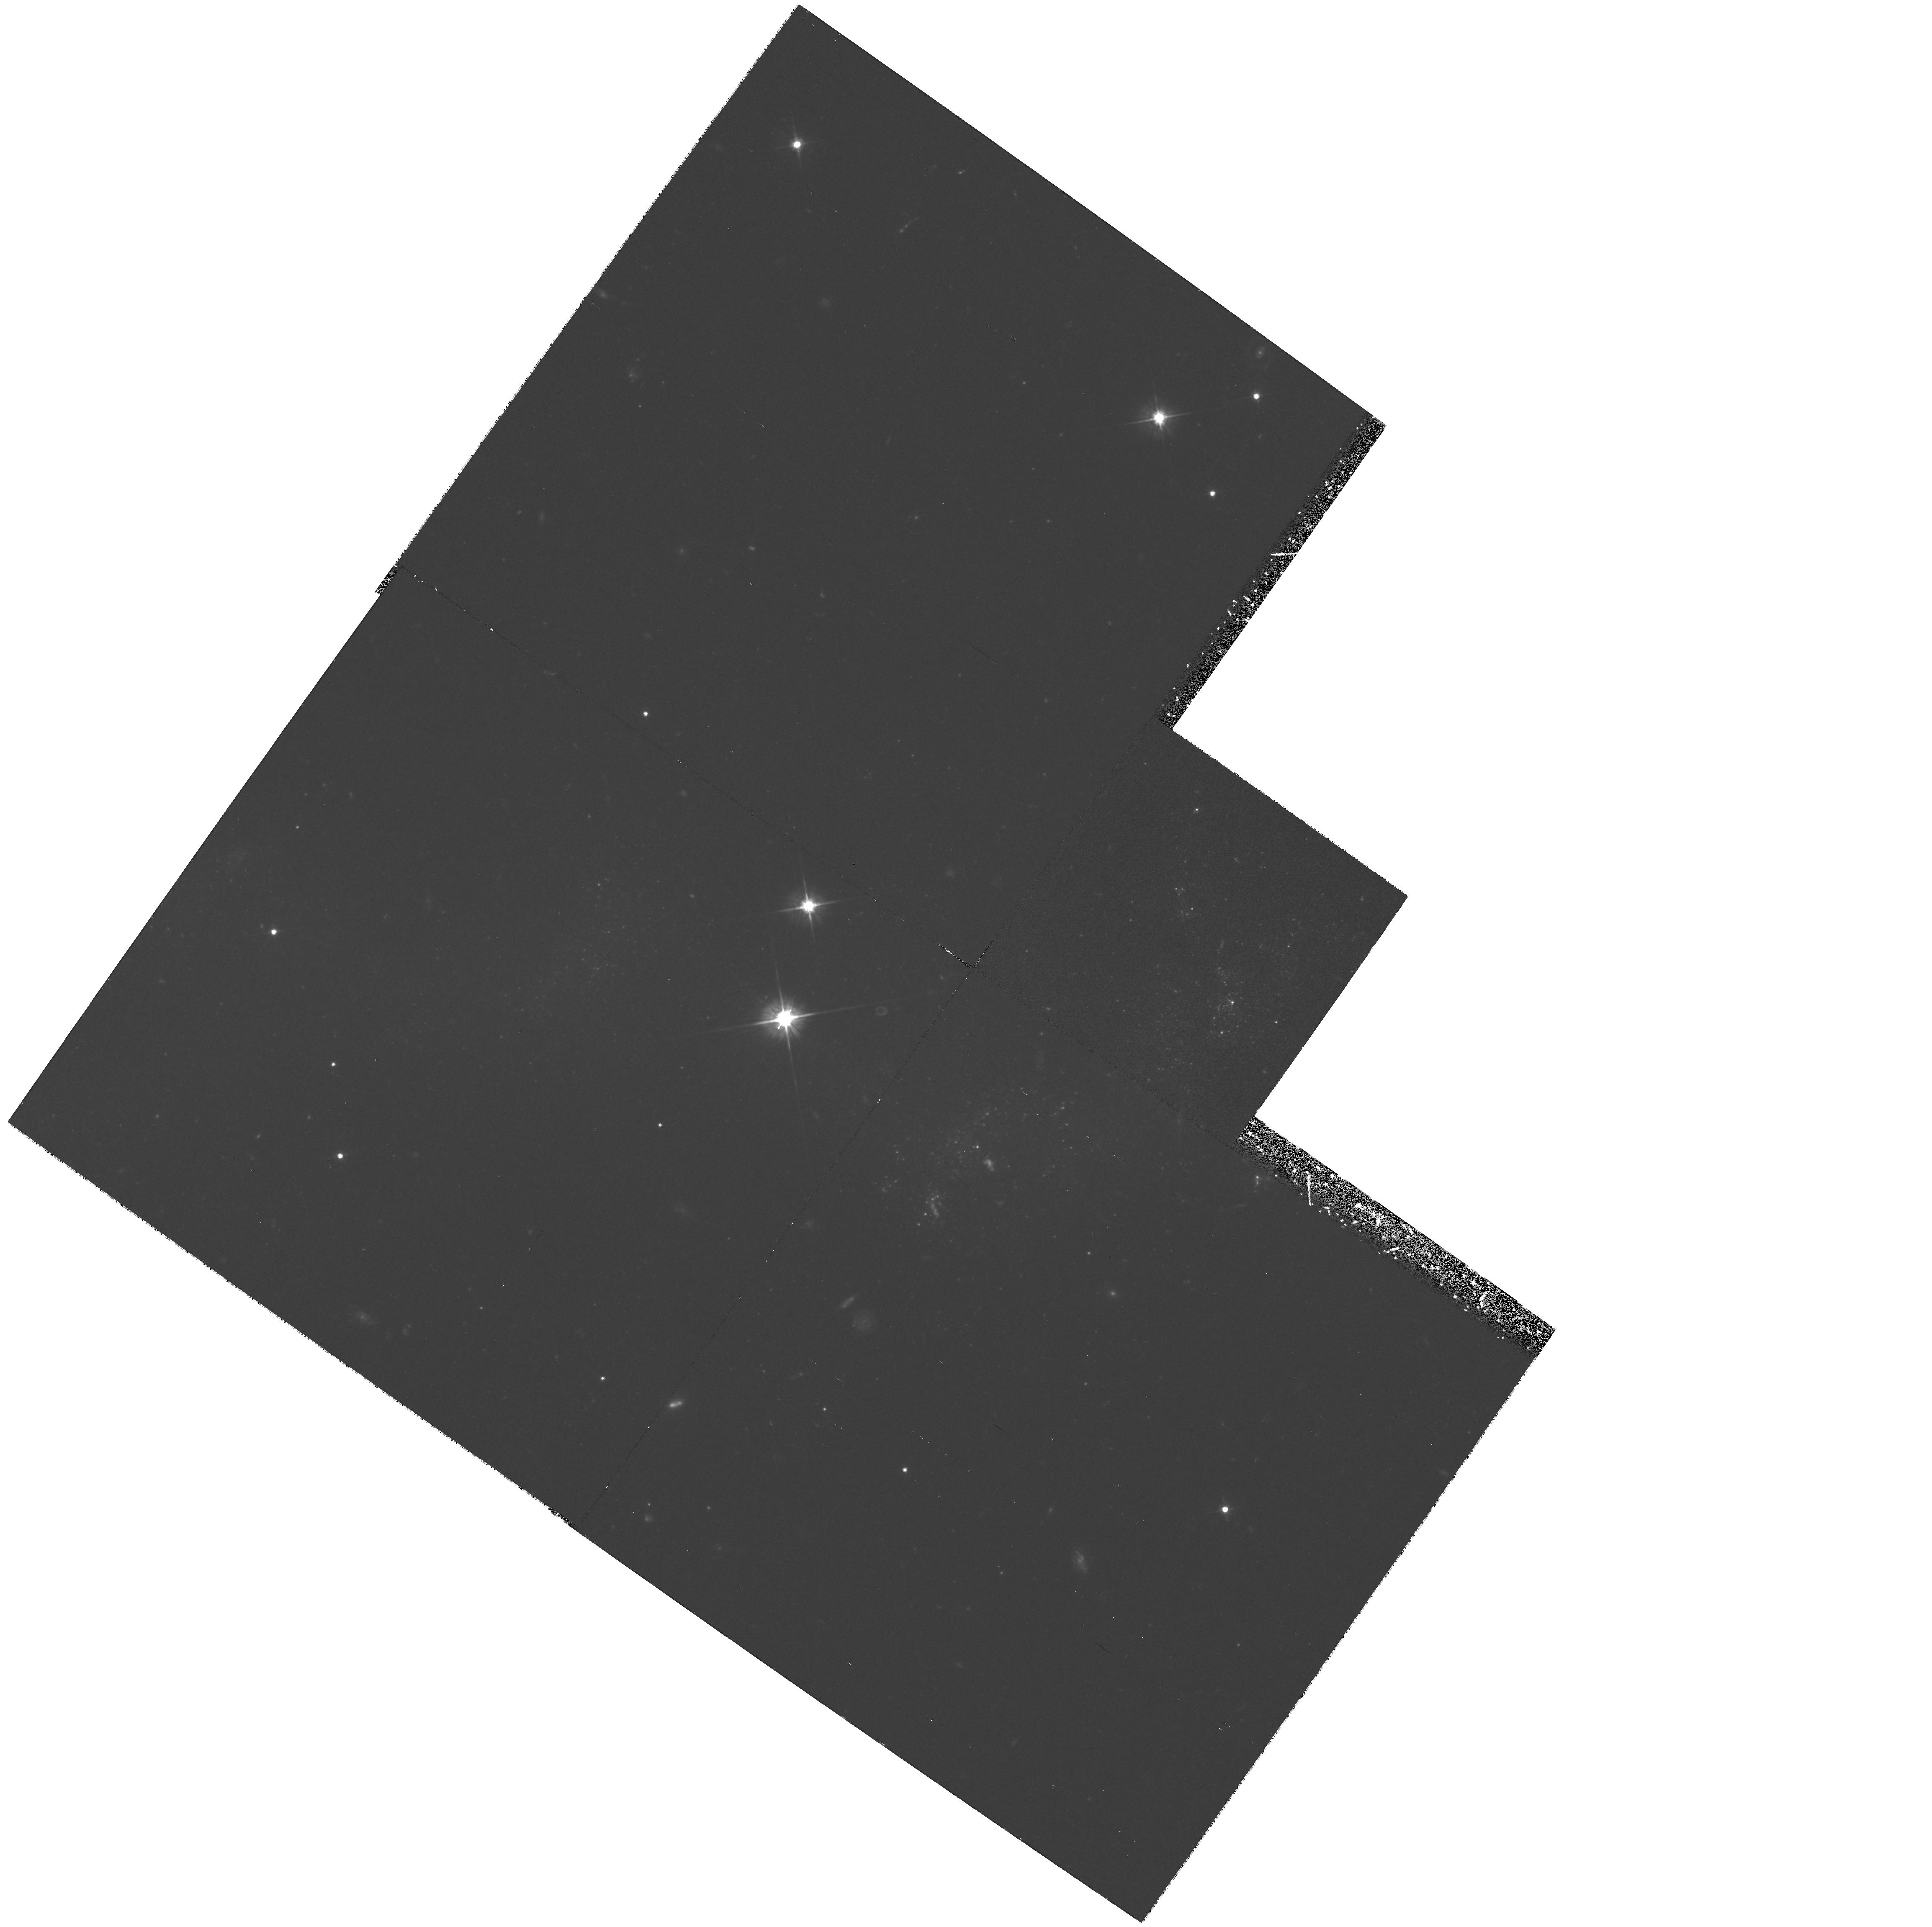
Target: NGC4038-120130-190100. Instrument: WFPC2/PC. Filter: F555W. Exposure: 2.1 h. Observation ID: hst_6669_02_wfpc2_pc_f555w_u3zu02

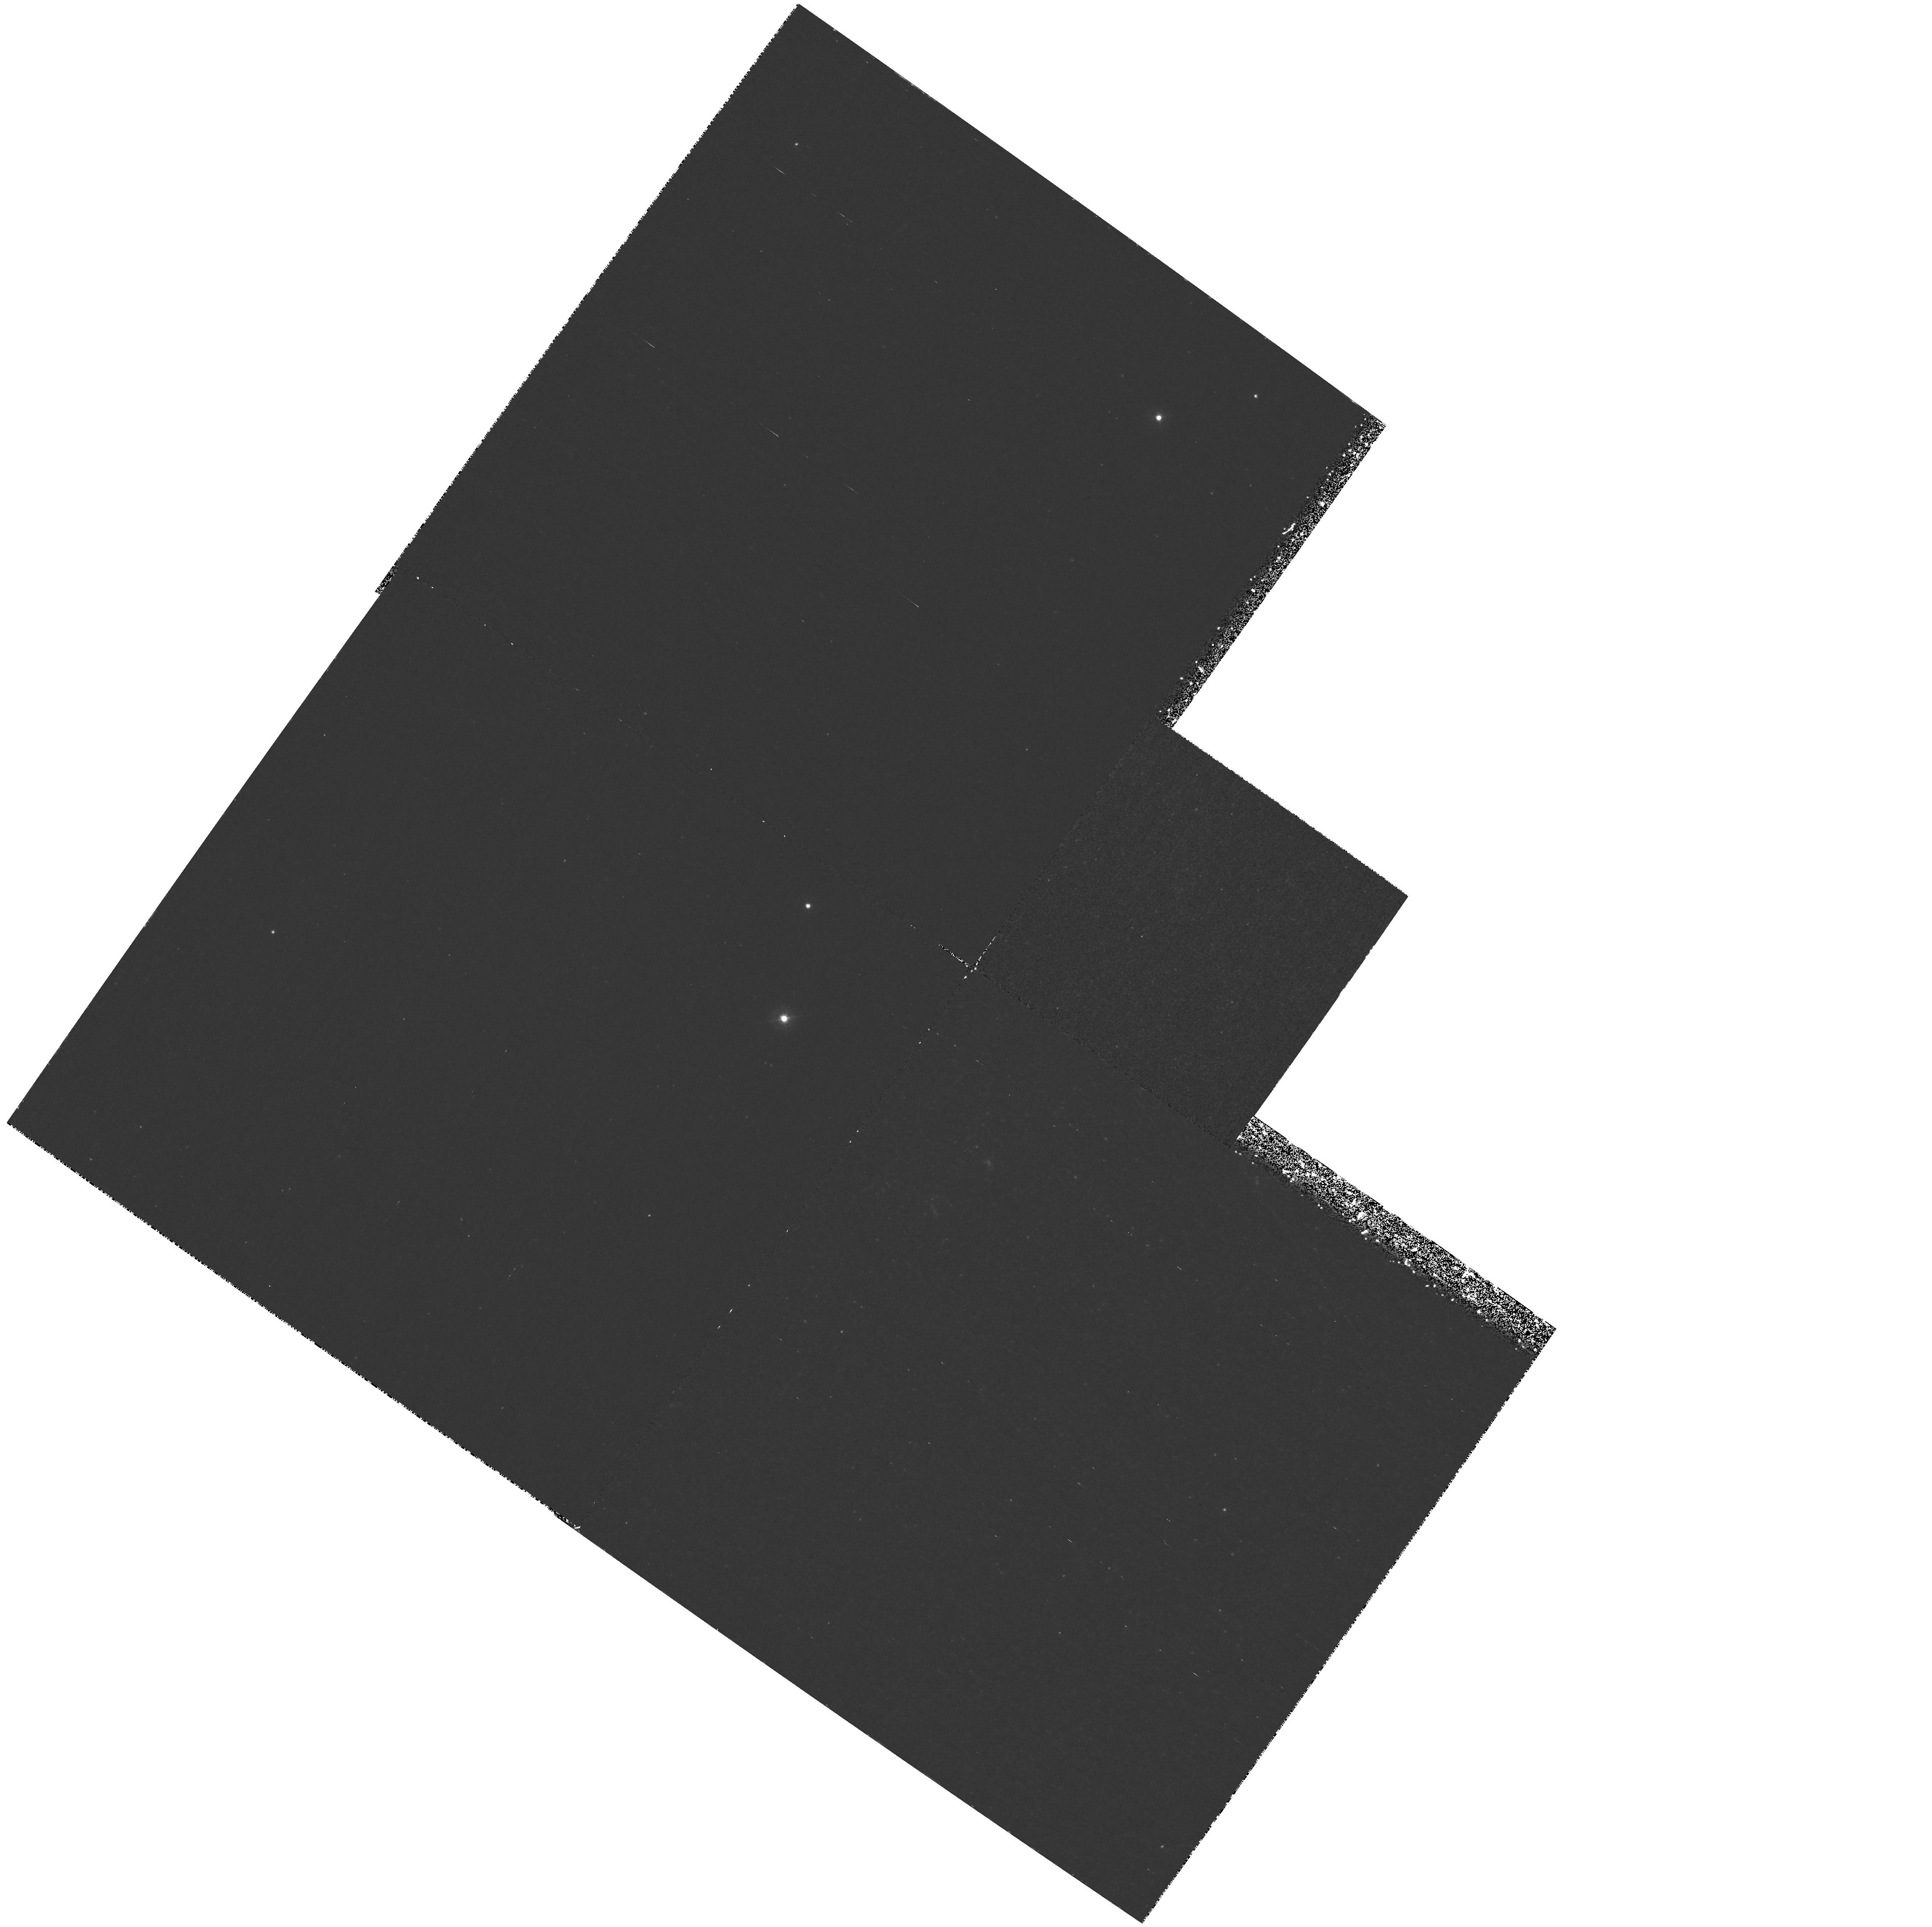
Target: NGC4038-120130-190100. Instrument: WFPC2/PC. Filter: F336W. Exposure: 1.4 h. Observation ID: hst_6669_01_wfpc2_pc_f336w_u3zu01

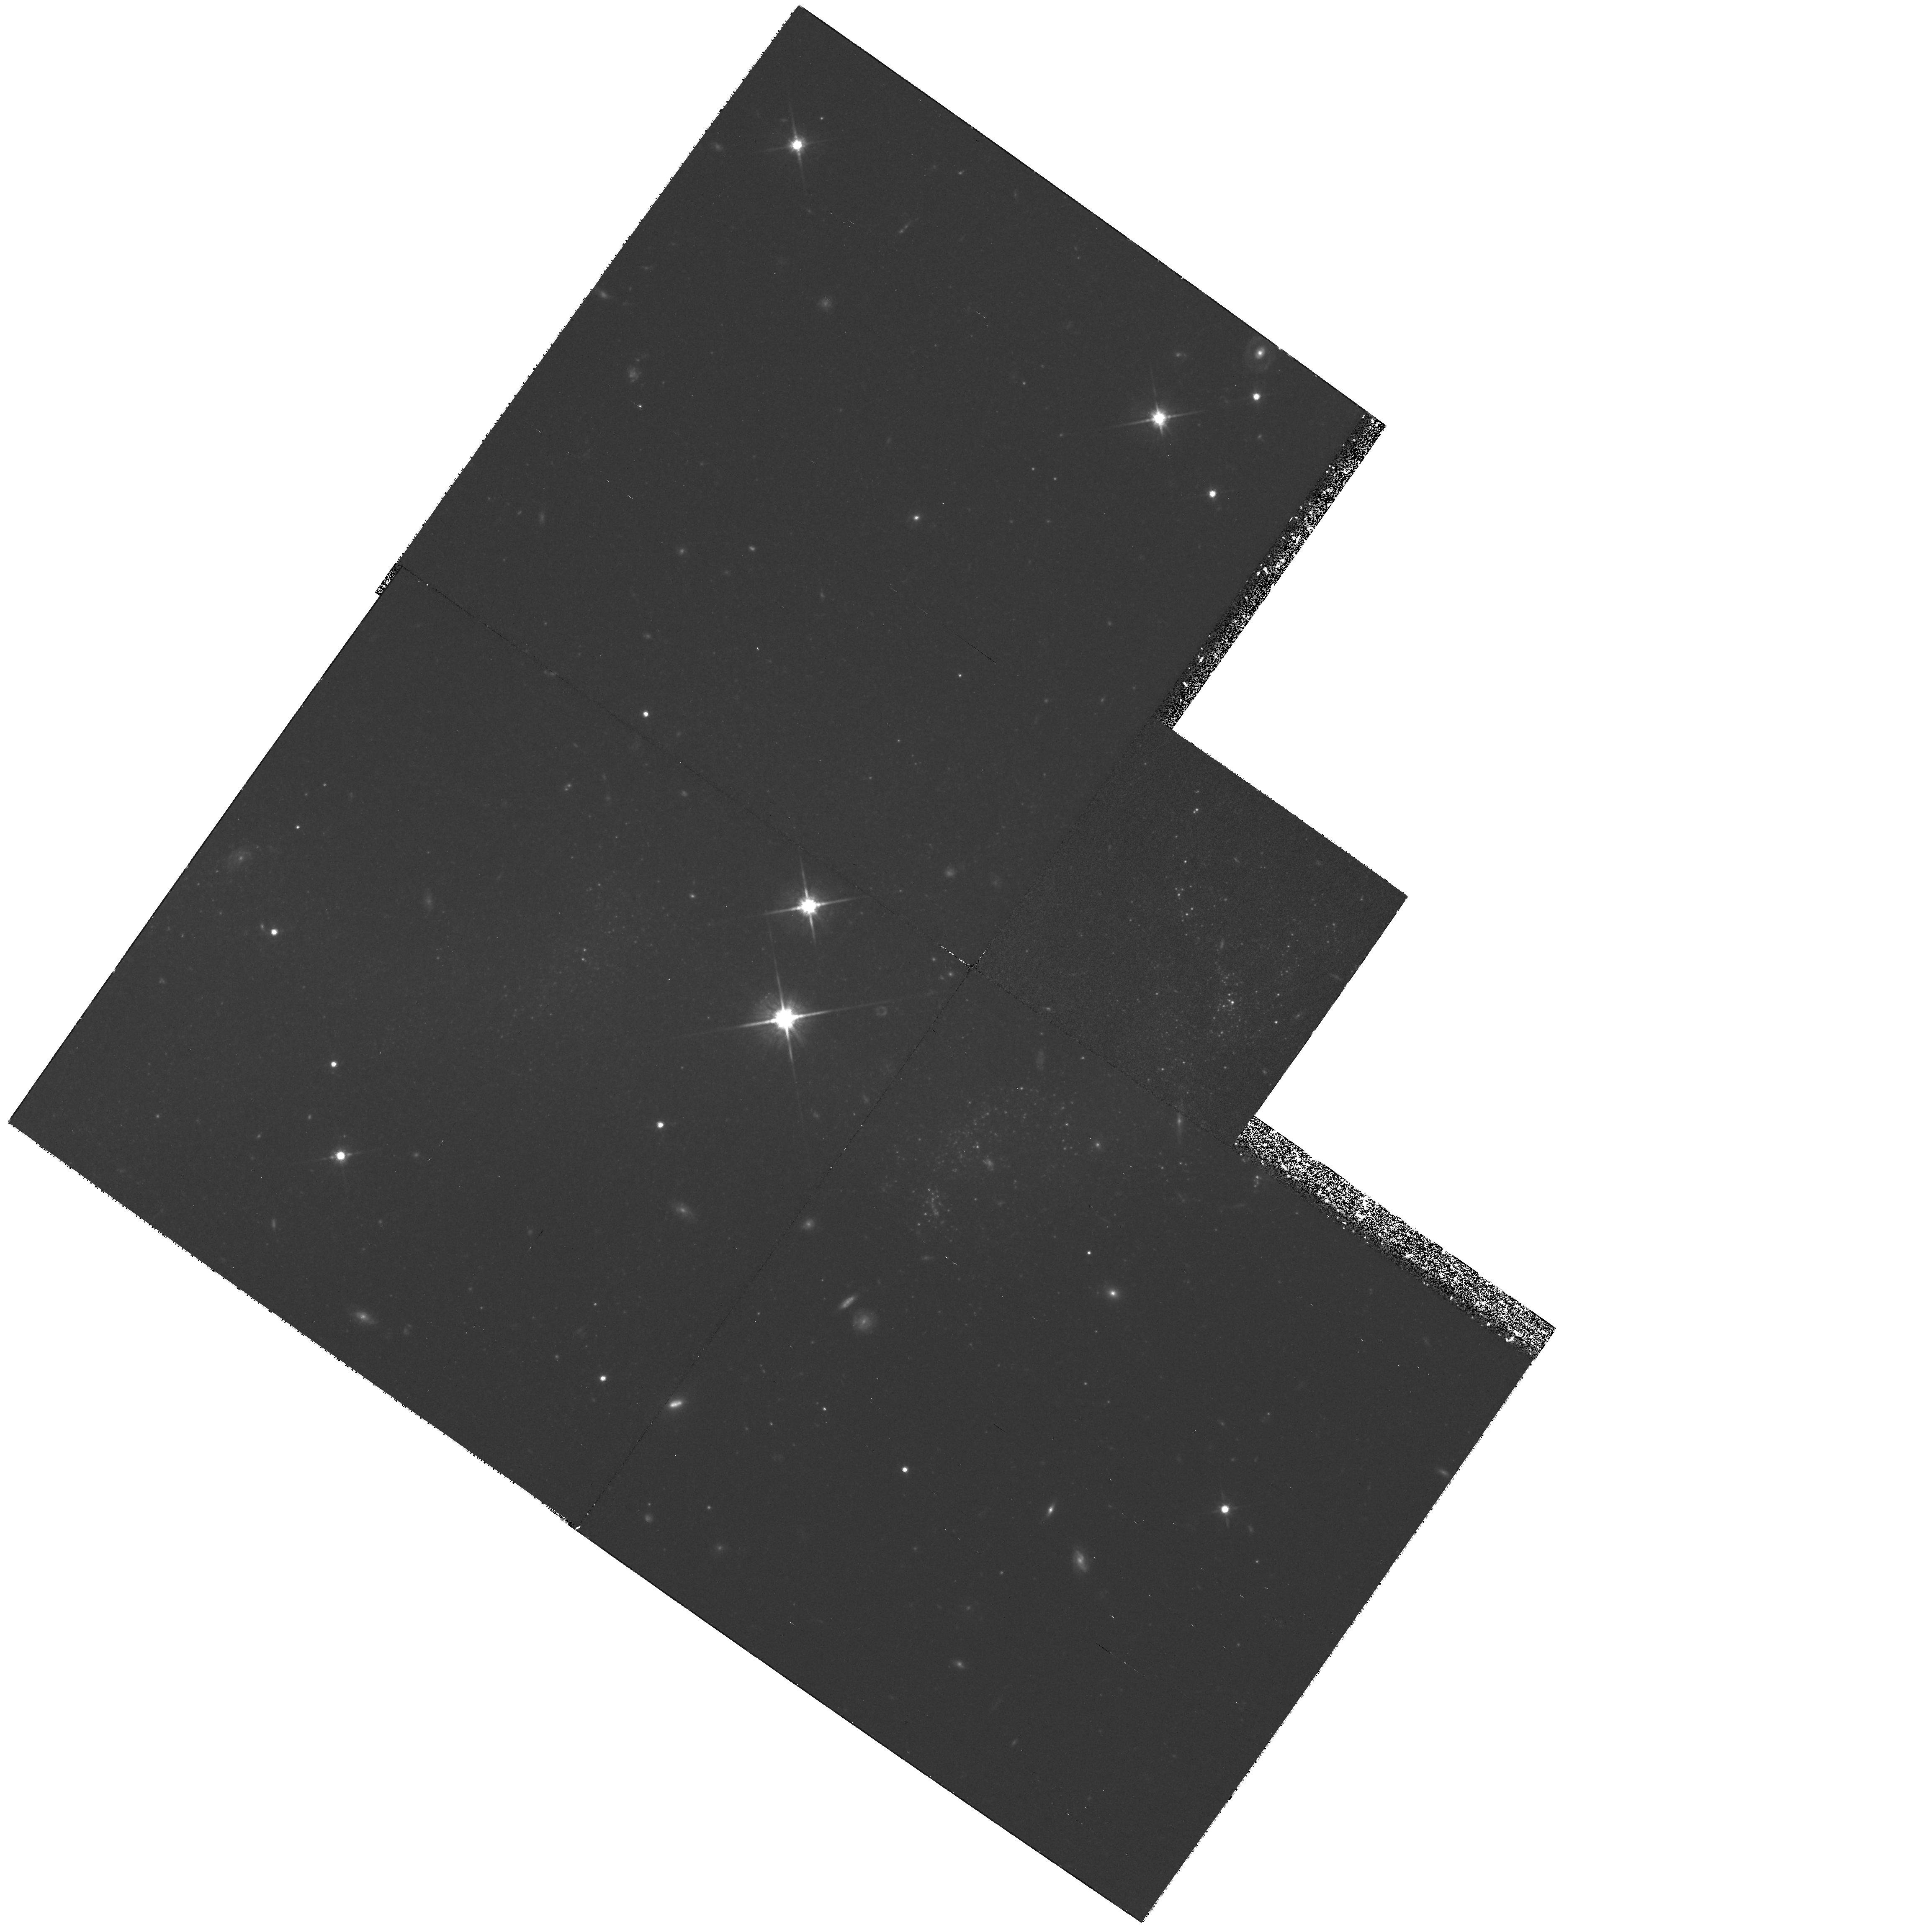
Target: NGC4038-120130-190100. Instrument: WFPC2/PC. Filter: F814W. Exposure: 2.9 h. Observation ID: hst_6669_02_wfpc2_pc_f814w_u3zu02

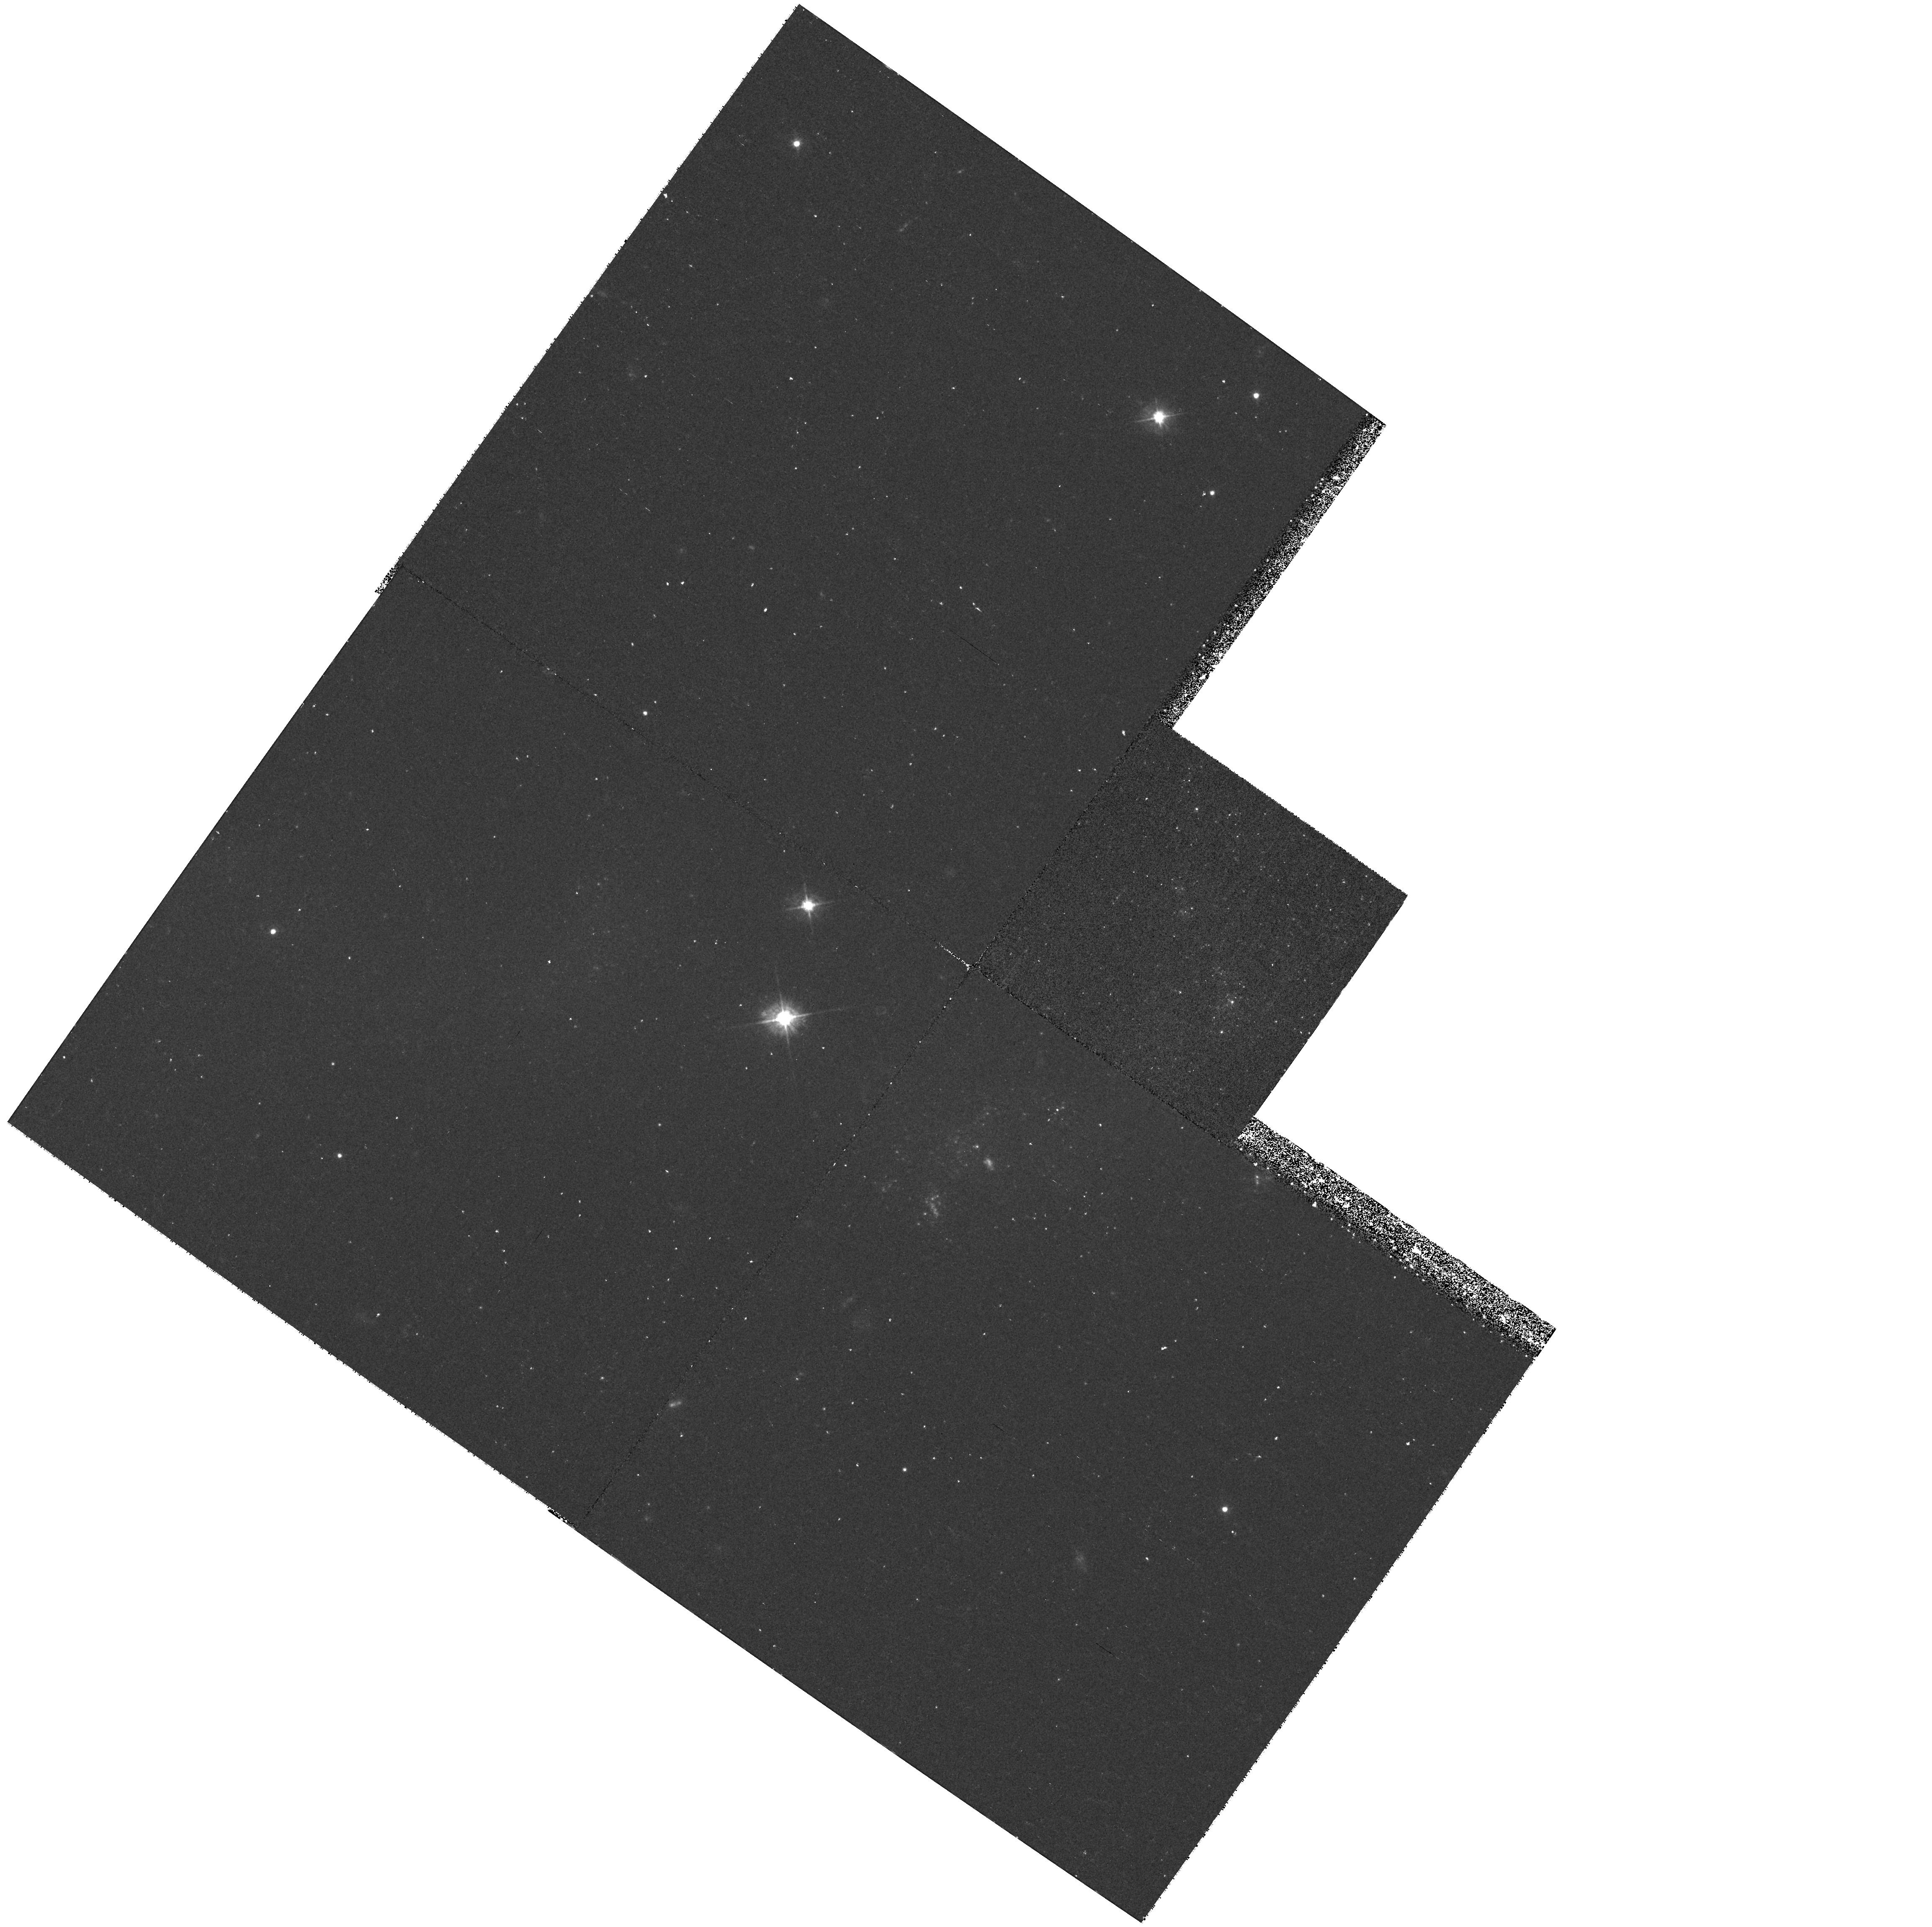
Target: NGC4038-120130-190100. Instrument: WFPC2/PC. Filter: F450W. Exposure: 40 min. Observation ID: hst_6669_01_wfpc2_pc_f450w_u3zu01

Imaging of Two Dwarf Galaxies in Tidal Tails (PI: Hibbard, John)

We propose to image the two nearest dwarf galaxy candidates that are entrained in tidal tails. NGC 3077 is a member of the M81 group, and recent models suggest that it is interacting with, but has not formed from, the HI surrounding M81. In contrast, a dwarf at the SW end of the NGC4038/9 interaction tail appears to have formed out of gas ejected from that merger. The latter process is proposed to be a significant mechanism for the formation of dwarf spheroidal galaxies (cf. Schweizer, 1978; Barnes & Hernquist, 1992). We will determine the ages, luminosity functions, and spatial distributions of OB associations in these systems and also search for older (>1\ Gyr) red AGB stars. We hope to illuminate the star formation history of these dwarfs and constrain how much of their mass (particularly the NGC4038/9 system) has formed after the merger event. We may also shed light on the long term survivability of the 4038/9 dwarf as a stellar system.